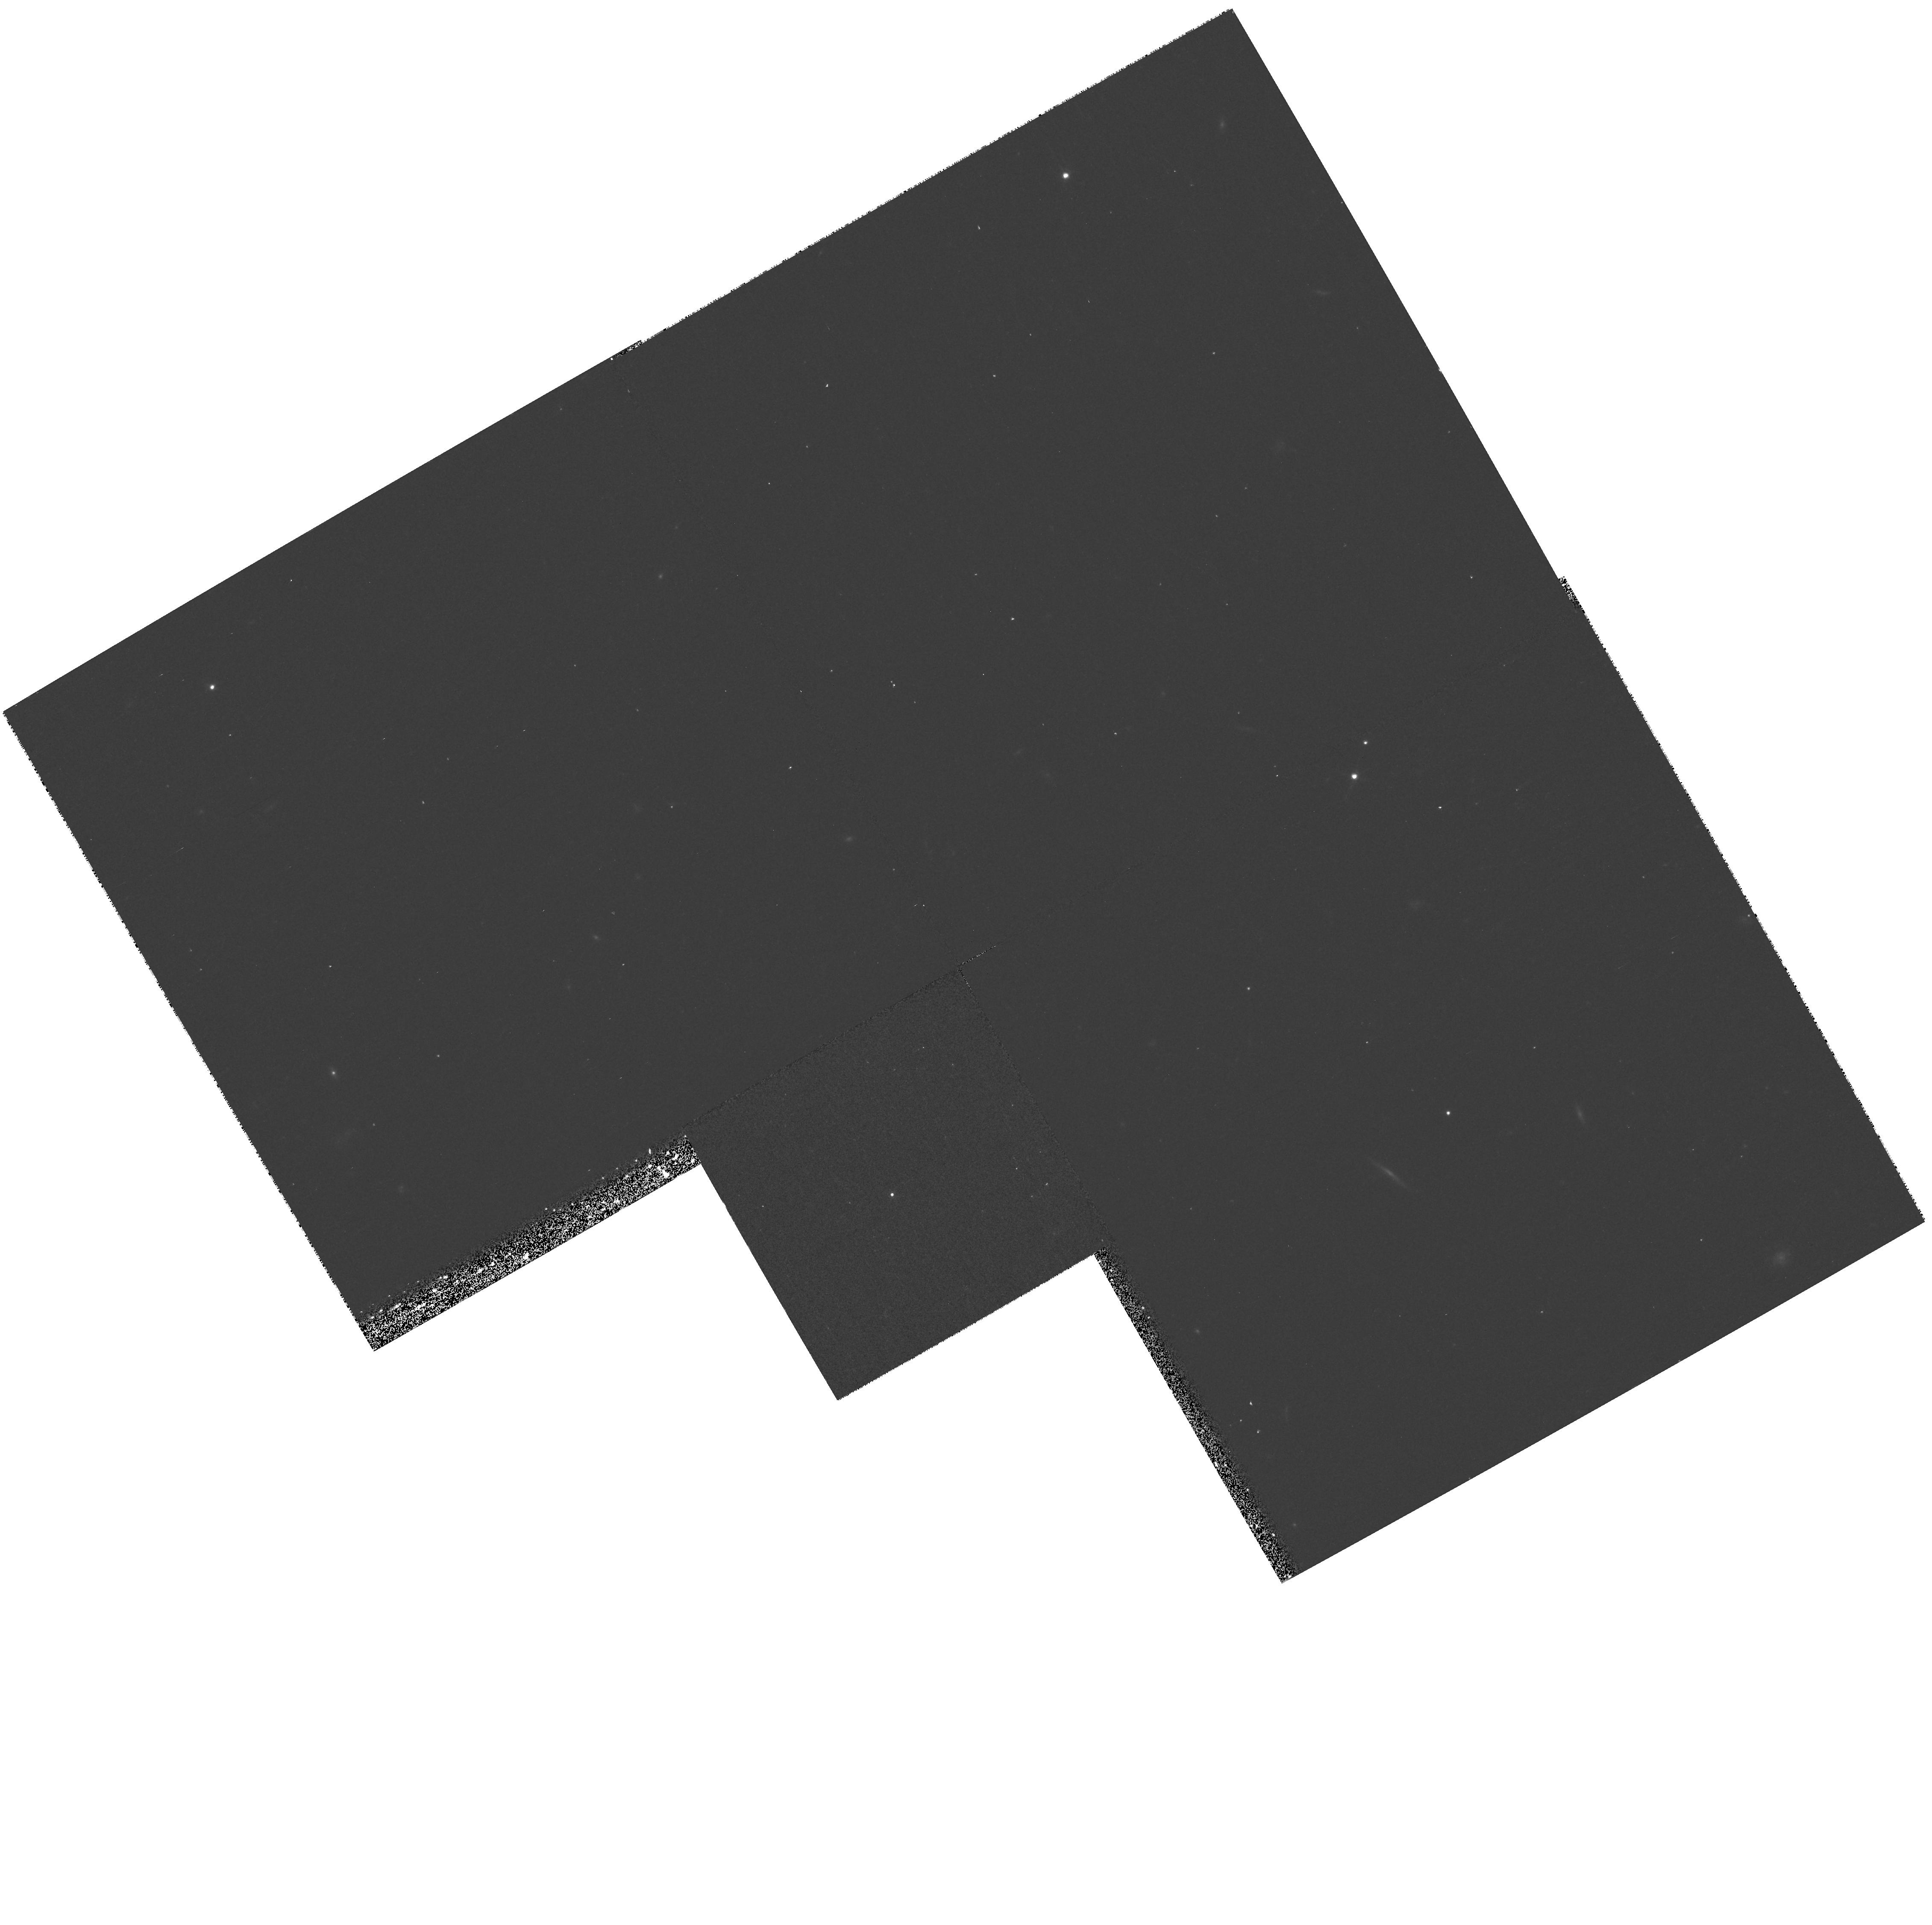
Target: 2MASSW1328+2114
Instrument: WFPC2/PC
Filter: F814W
Exposure: 11 min
Observation ID: hst_8146_14_wfpc2_pc_f814w_u5dx14

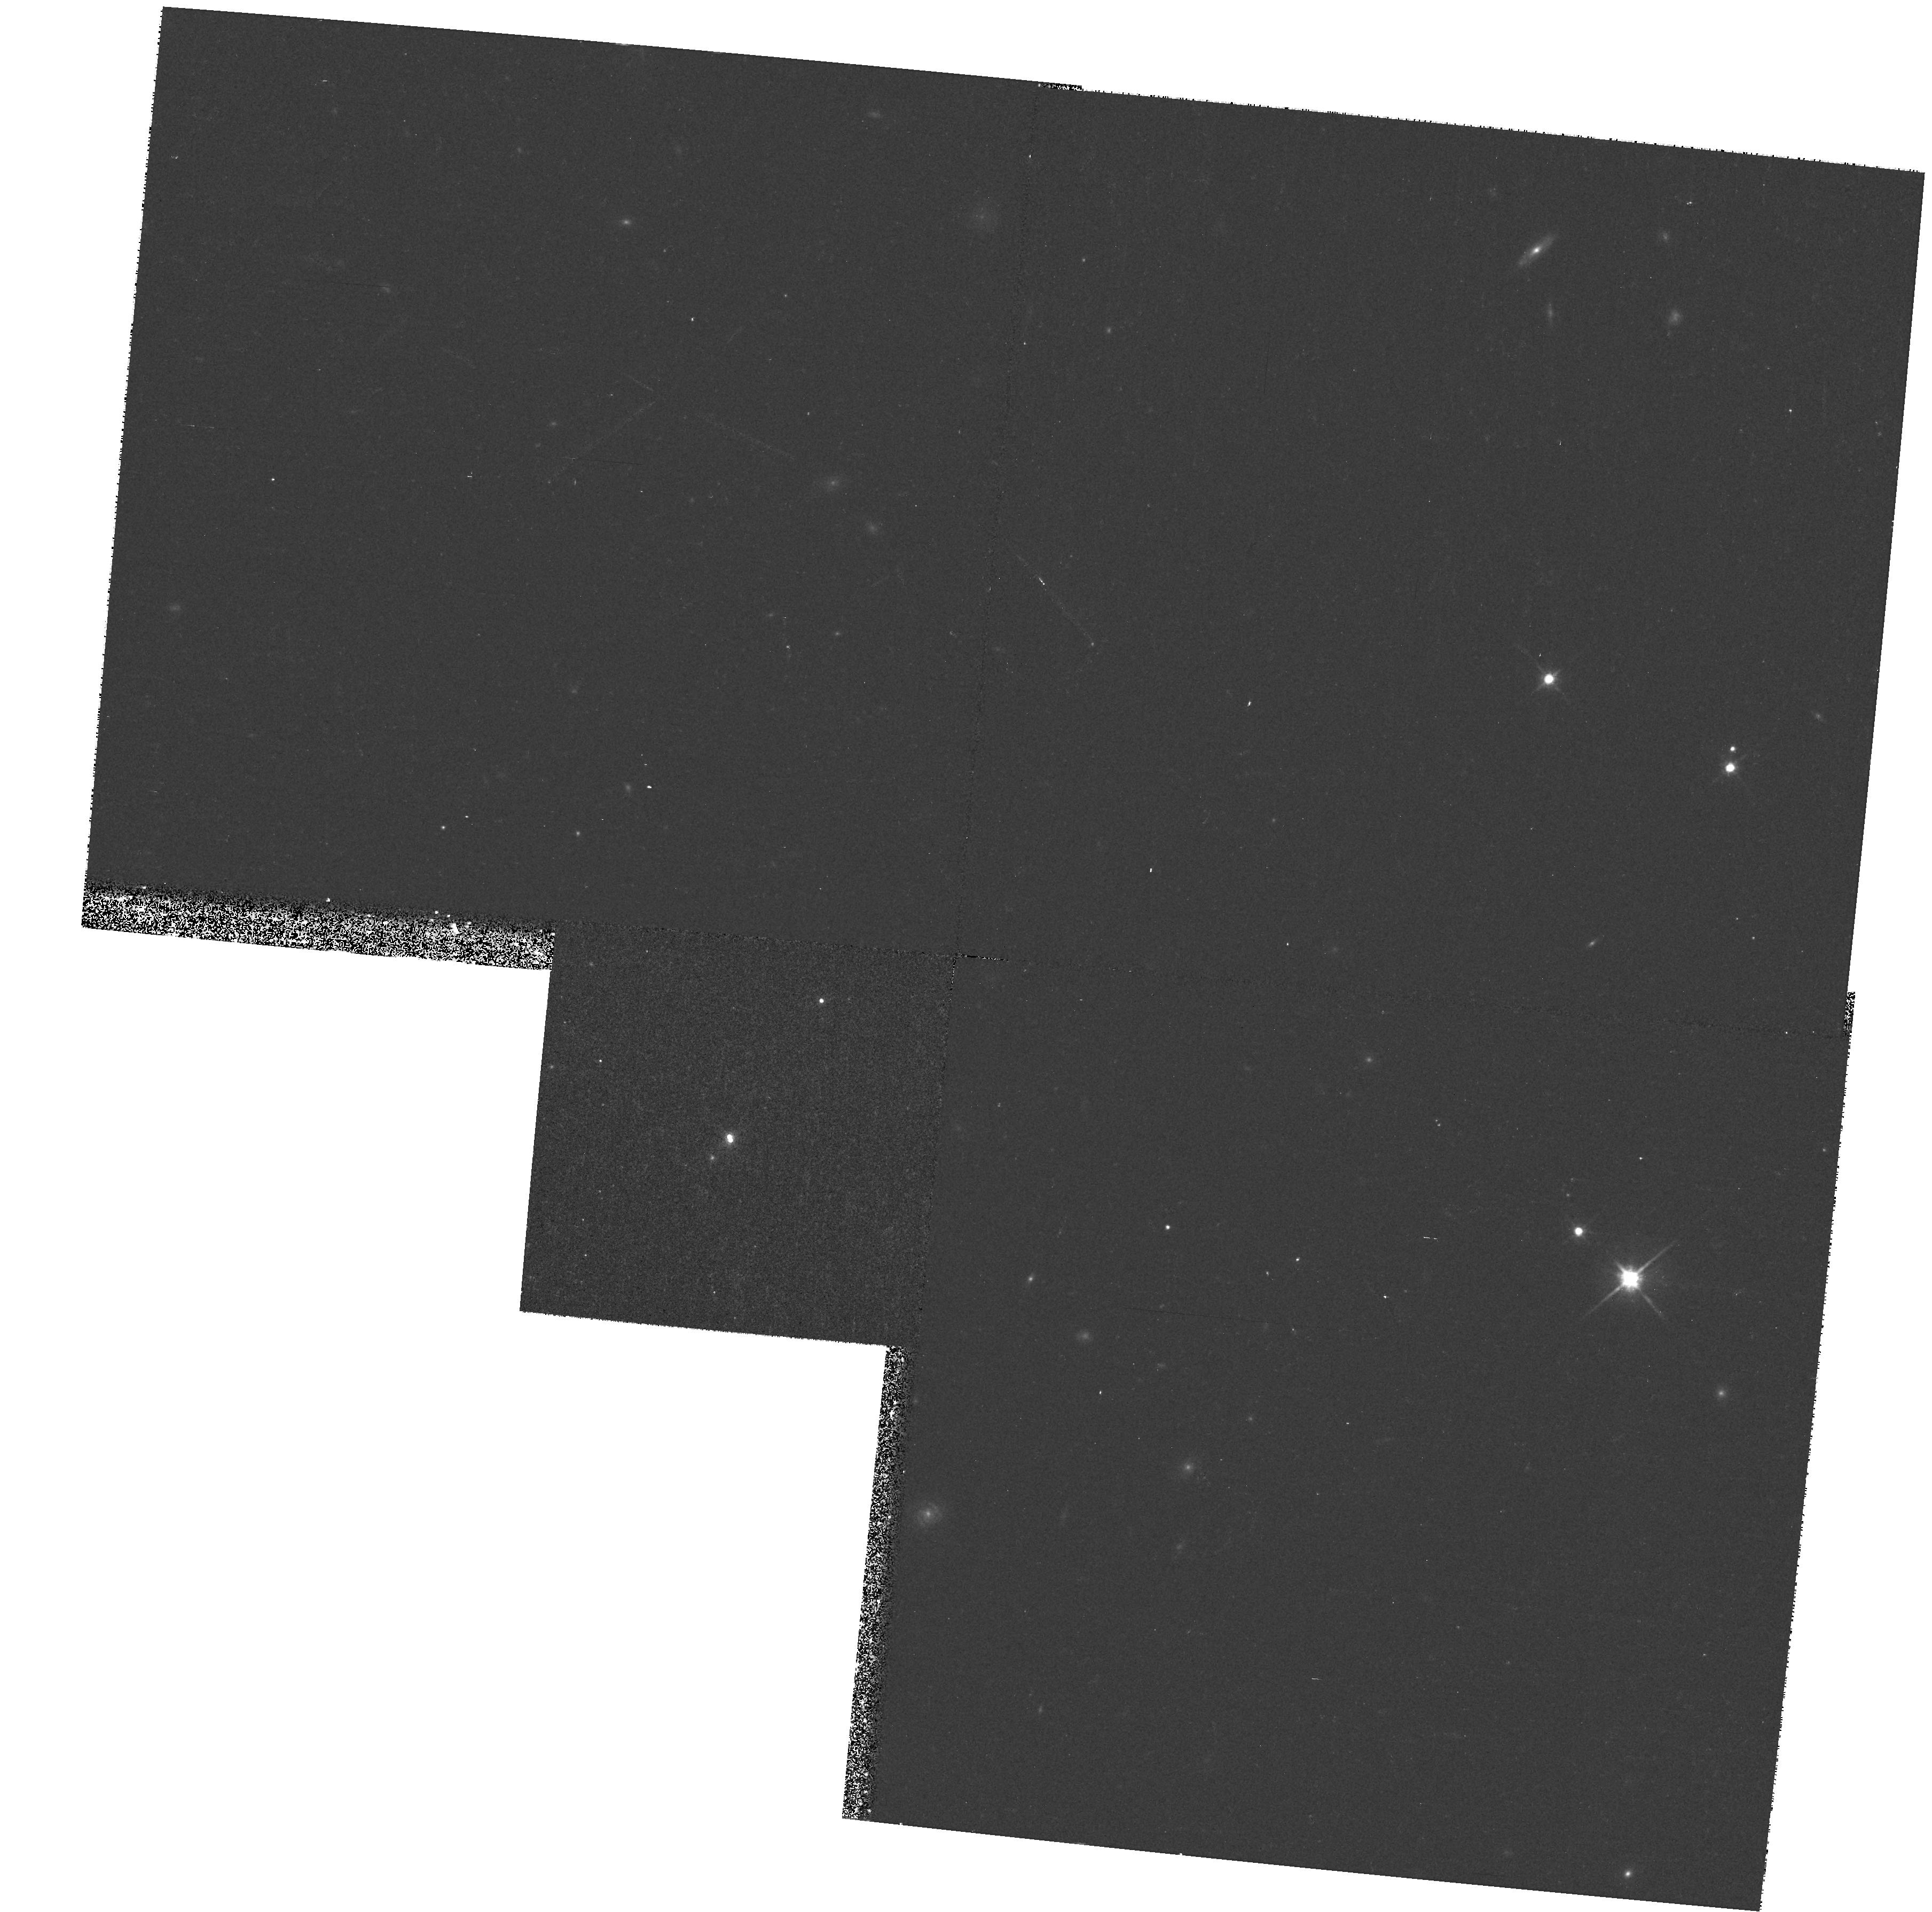
Target: 2MASSW1146+2230
Instrument: WFPC2/PC
Filter: F814W
Exposure: 9 min
Observation ID: hst_8146_30_wfpc2_pc_f814w_u5dx30

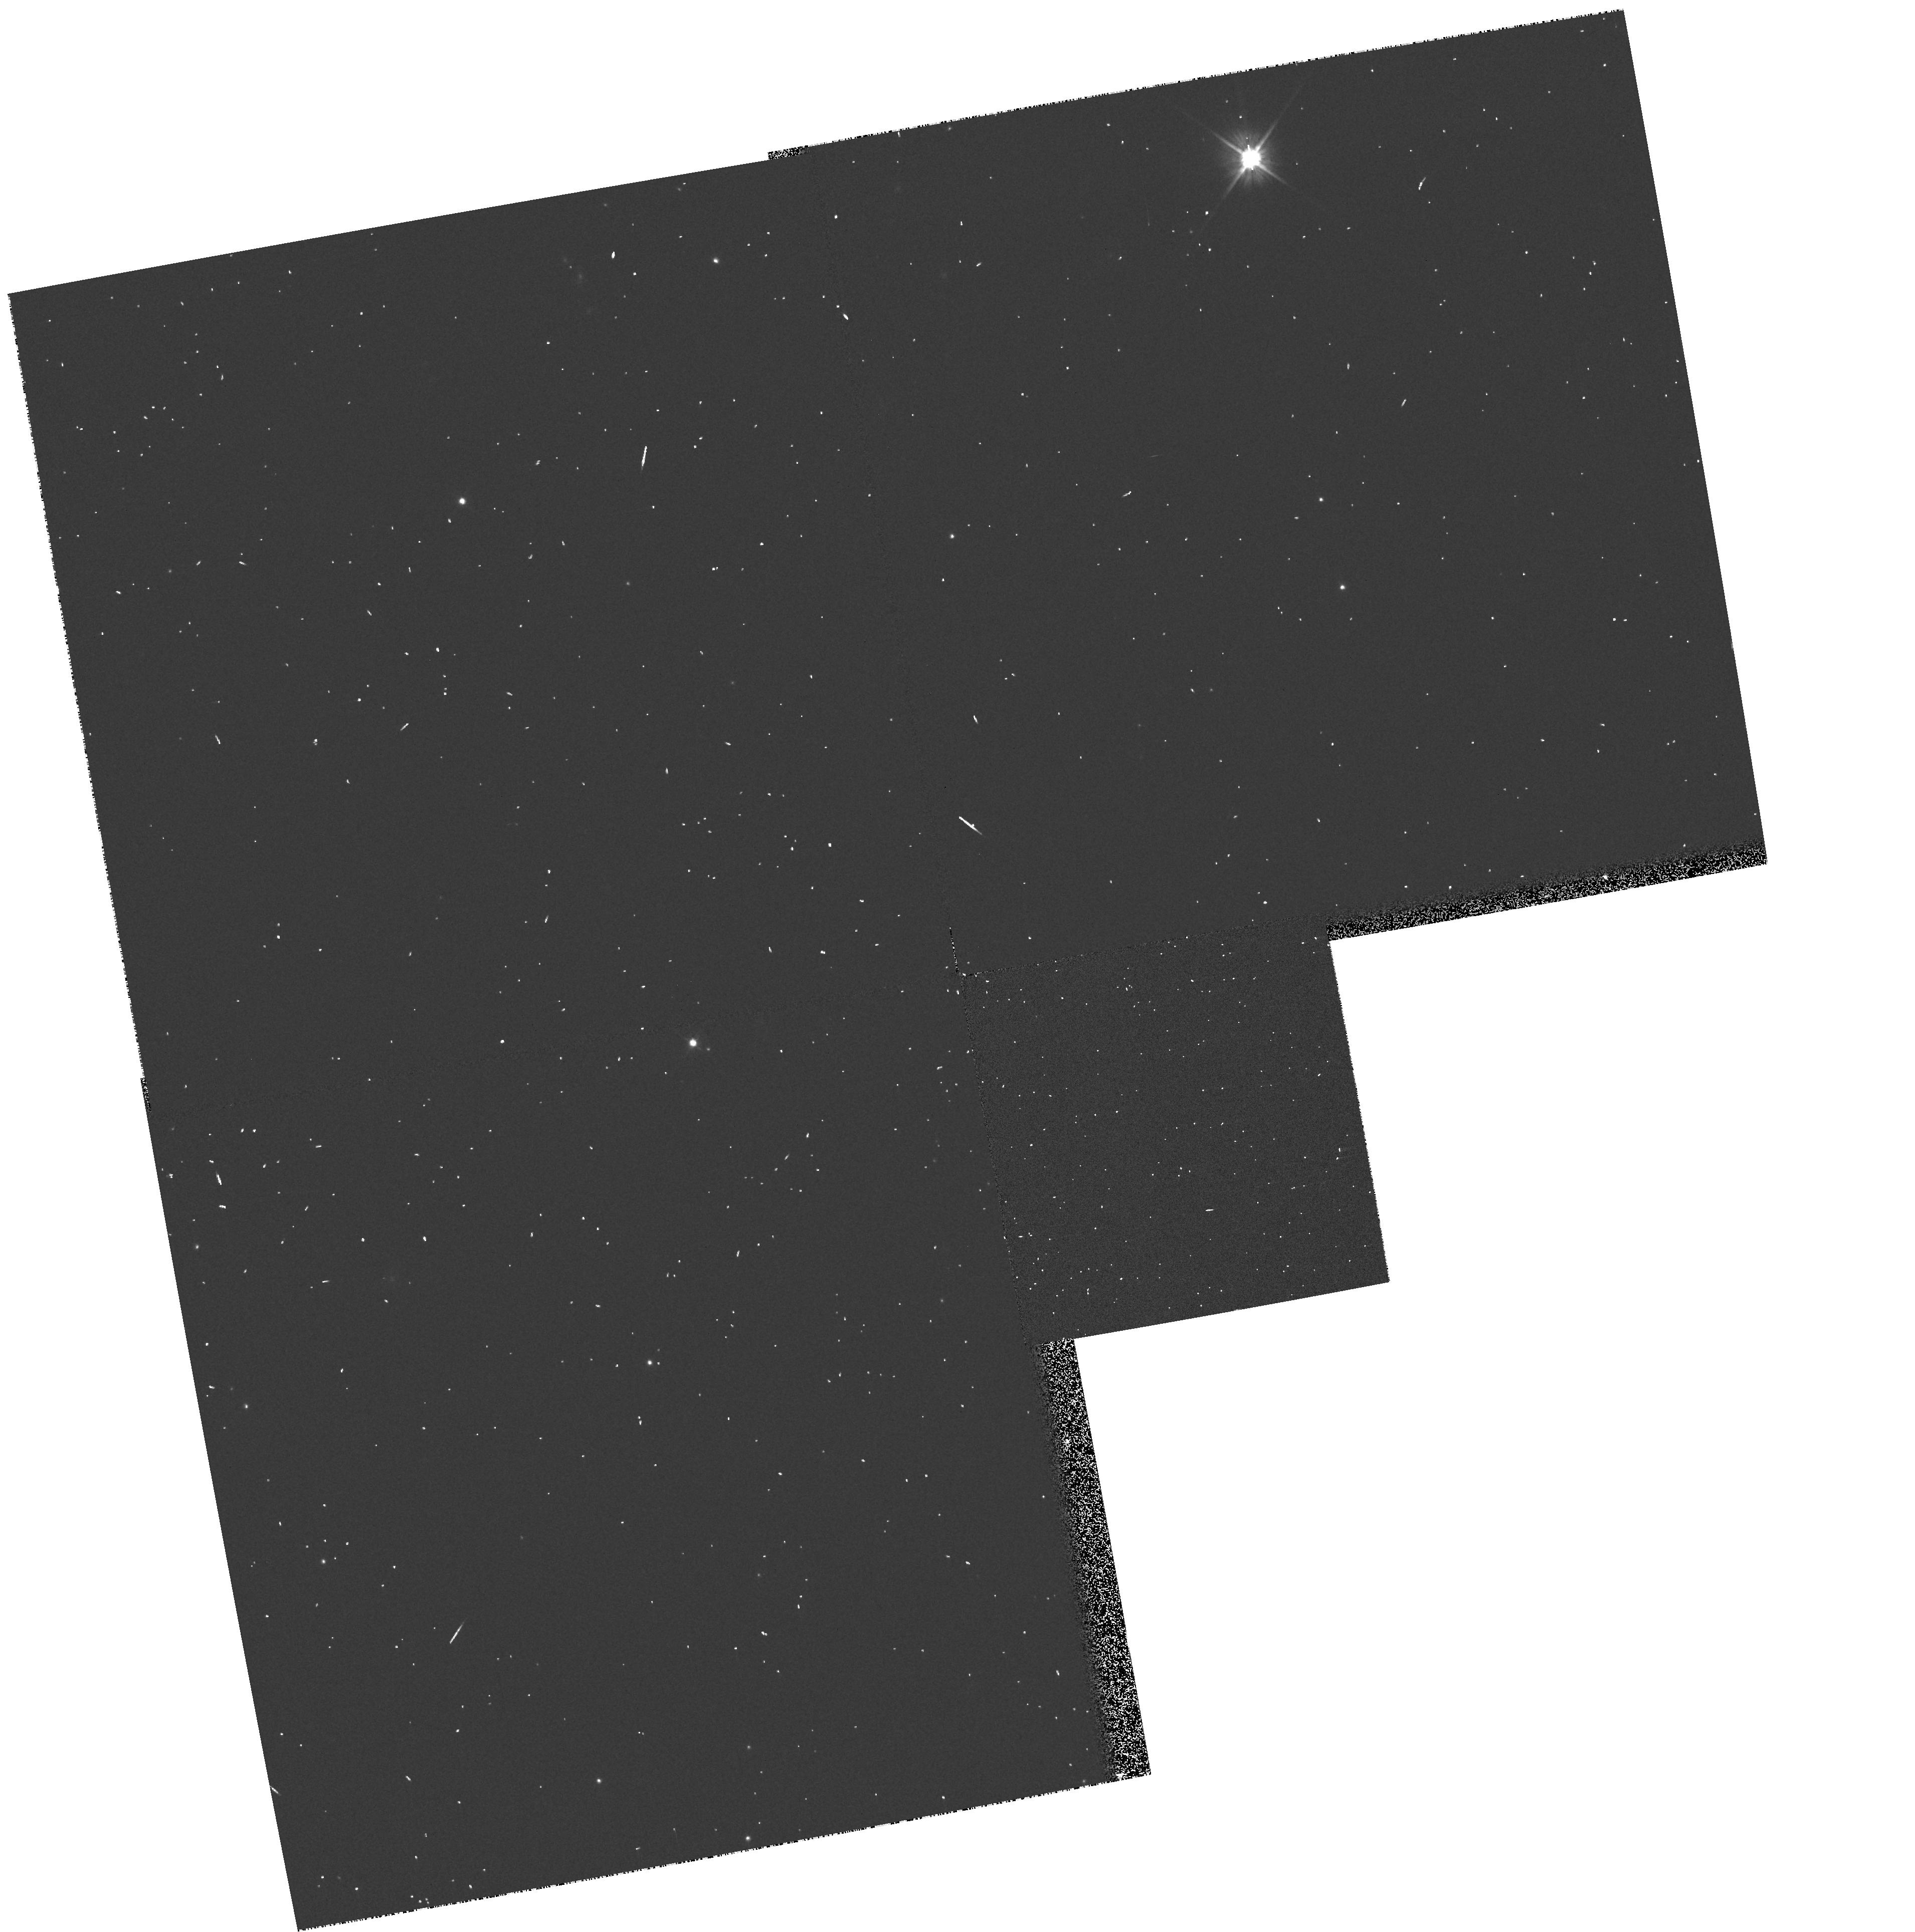
Target: 2MASSW1632+1904
Instrument: WFPC2/PC
Filter: F606W
Exposure: 2 min
Observation ID: hst_8146_02_wfpc2_pc_f606w_u5dx02

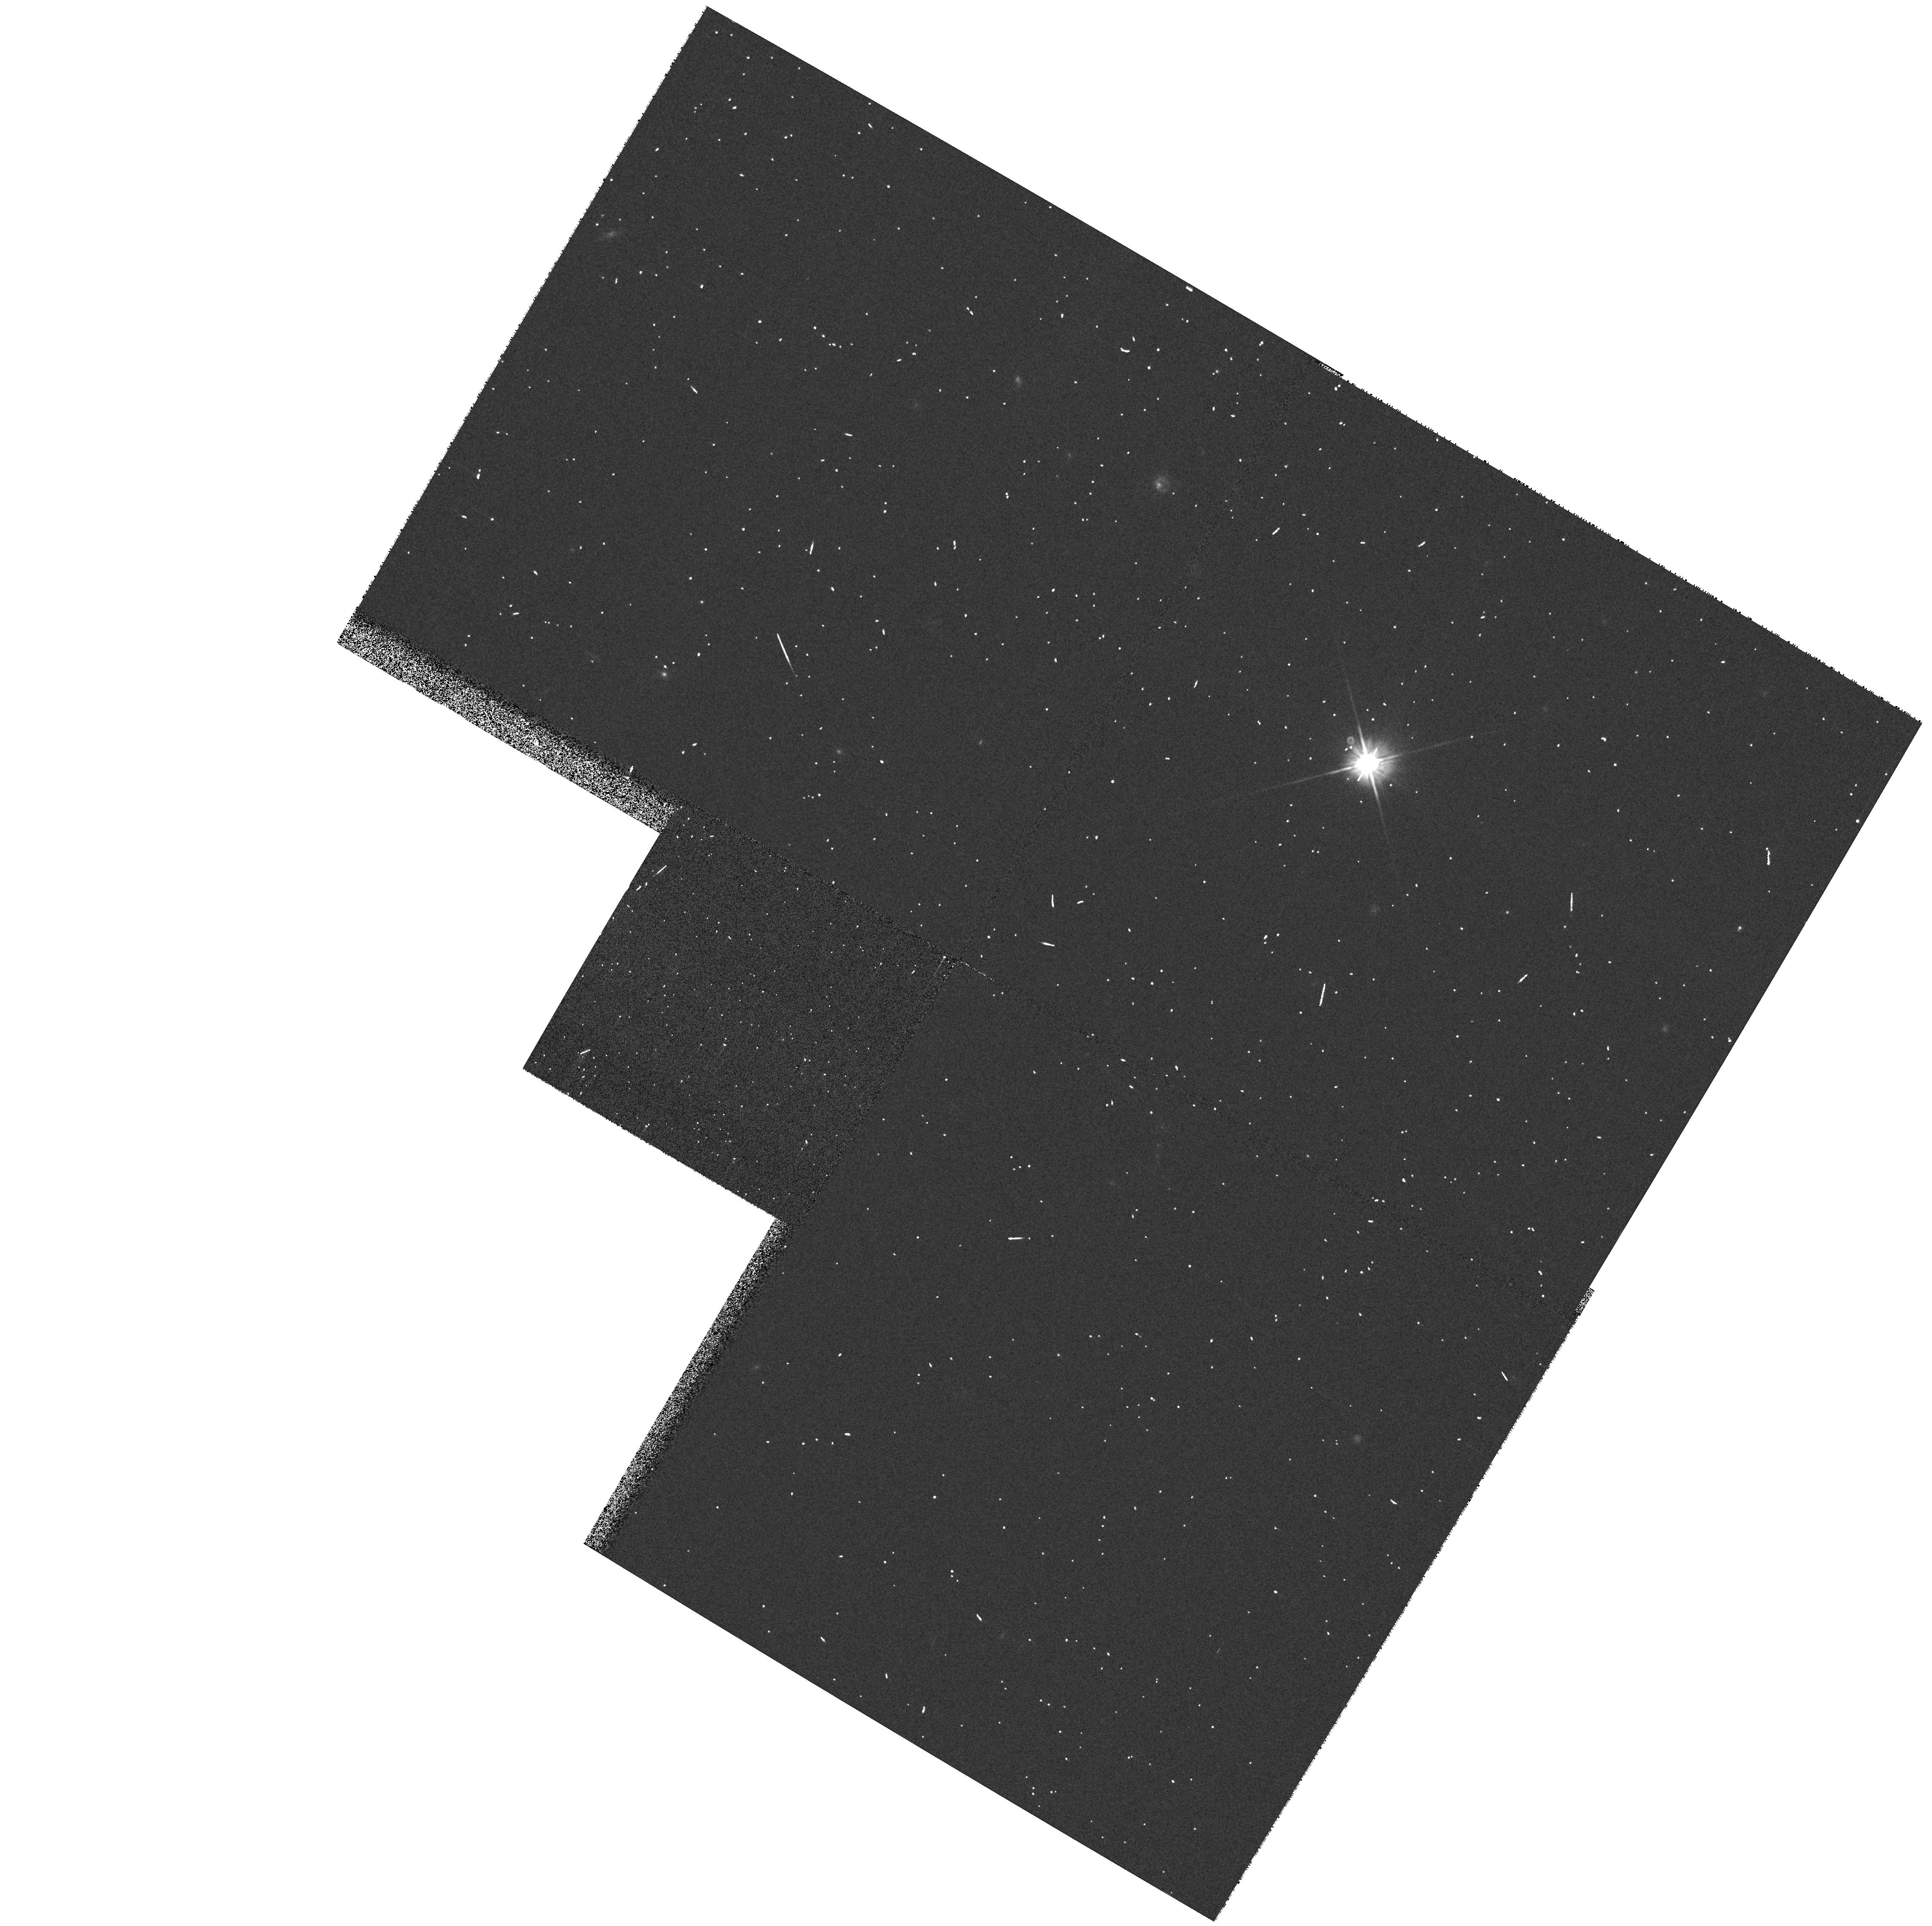
Target: 2MASSW0825+2115
Instrument: WFPC2/PC
Filter: F606W
Exposure: 2 min
Observation ID: hst_8146_04_wfpc2_pc_f606w_u5dx04

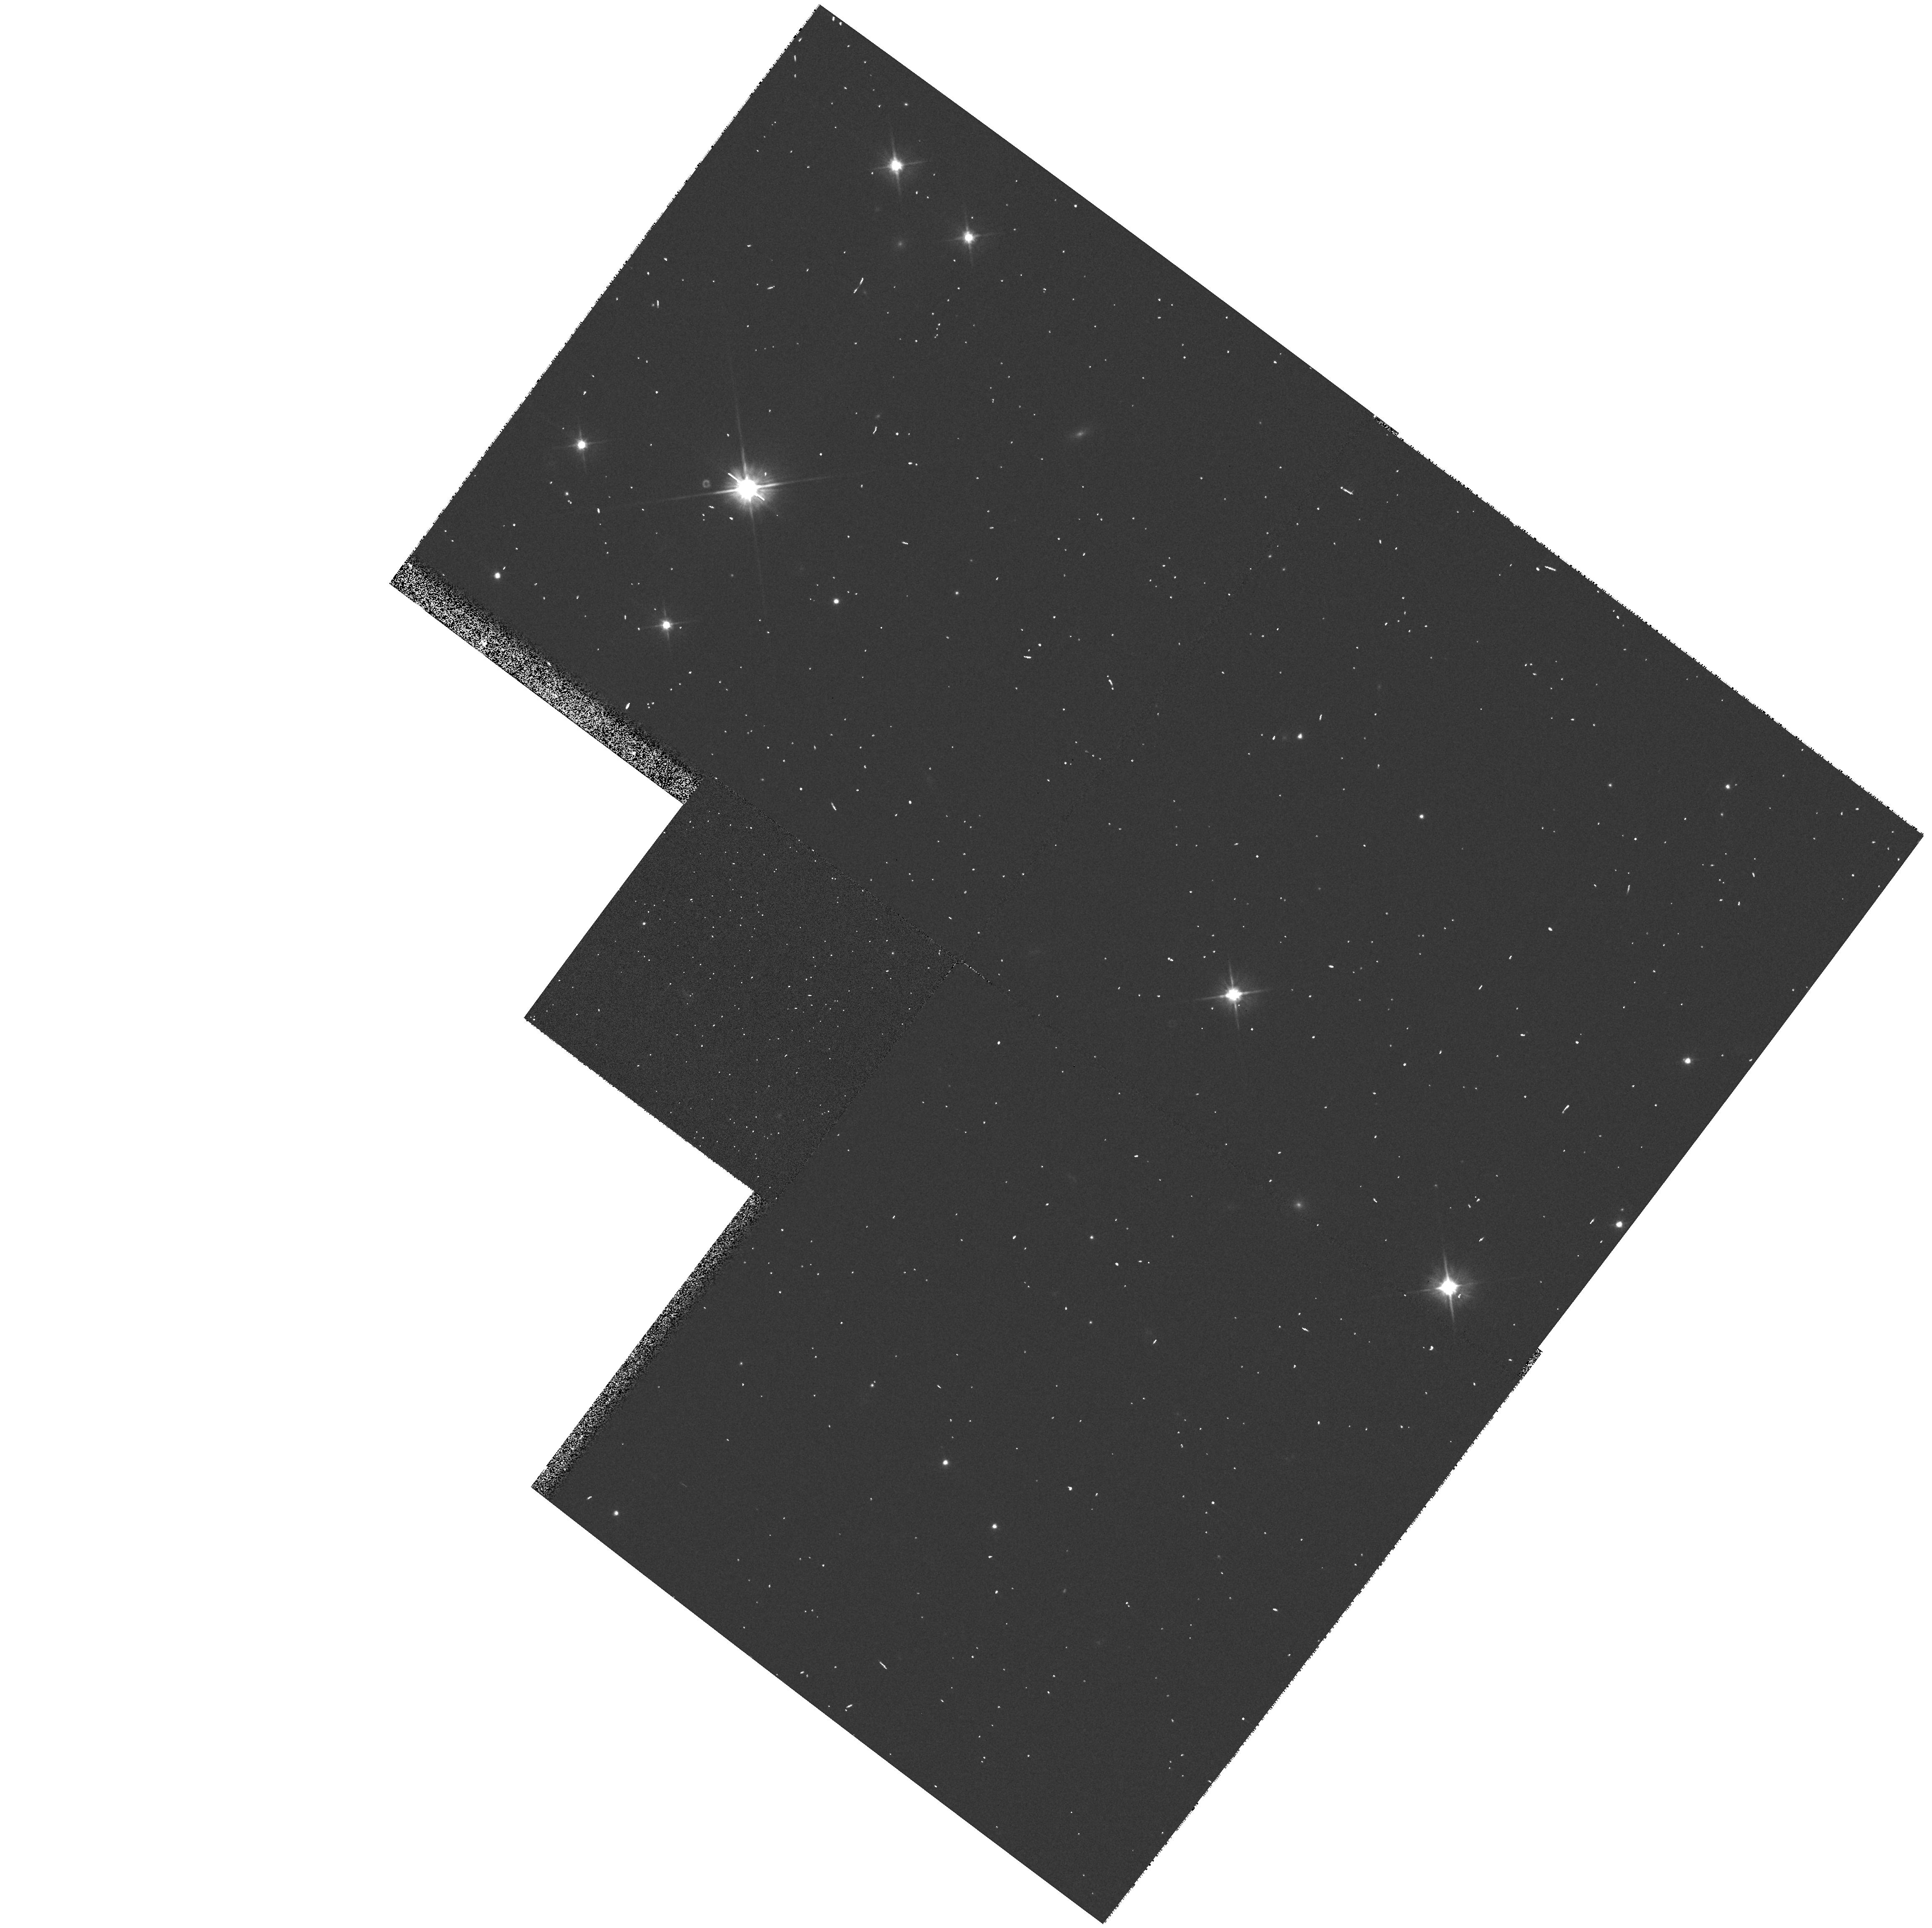
Target: 2MASSW0708+2950
Instrument: WFPC2/PC
Filter: F606W
Exposure: 2 min
Observation ID: hst_8146_08_wfpc2_pc_f606w_u5dx08

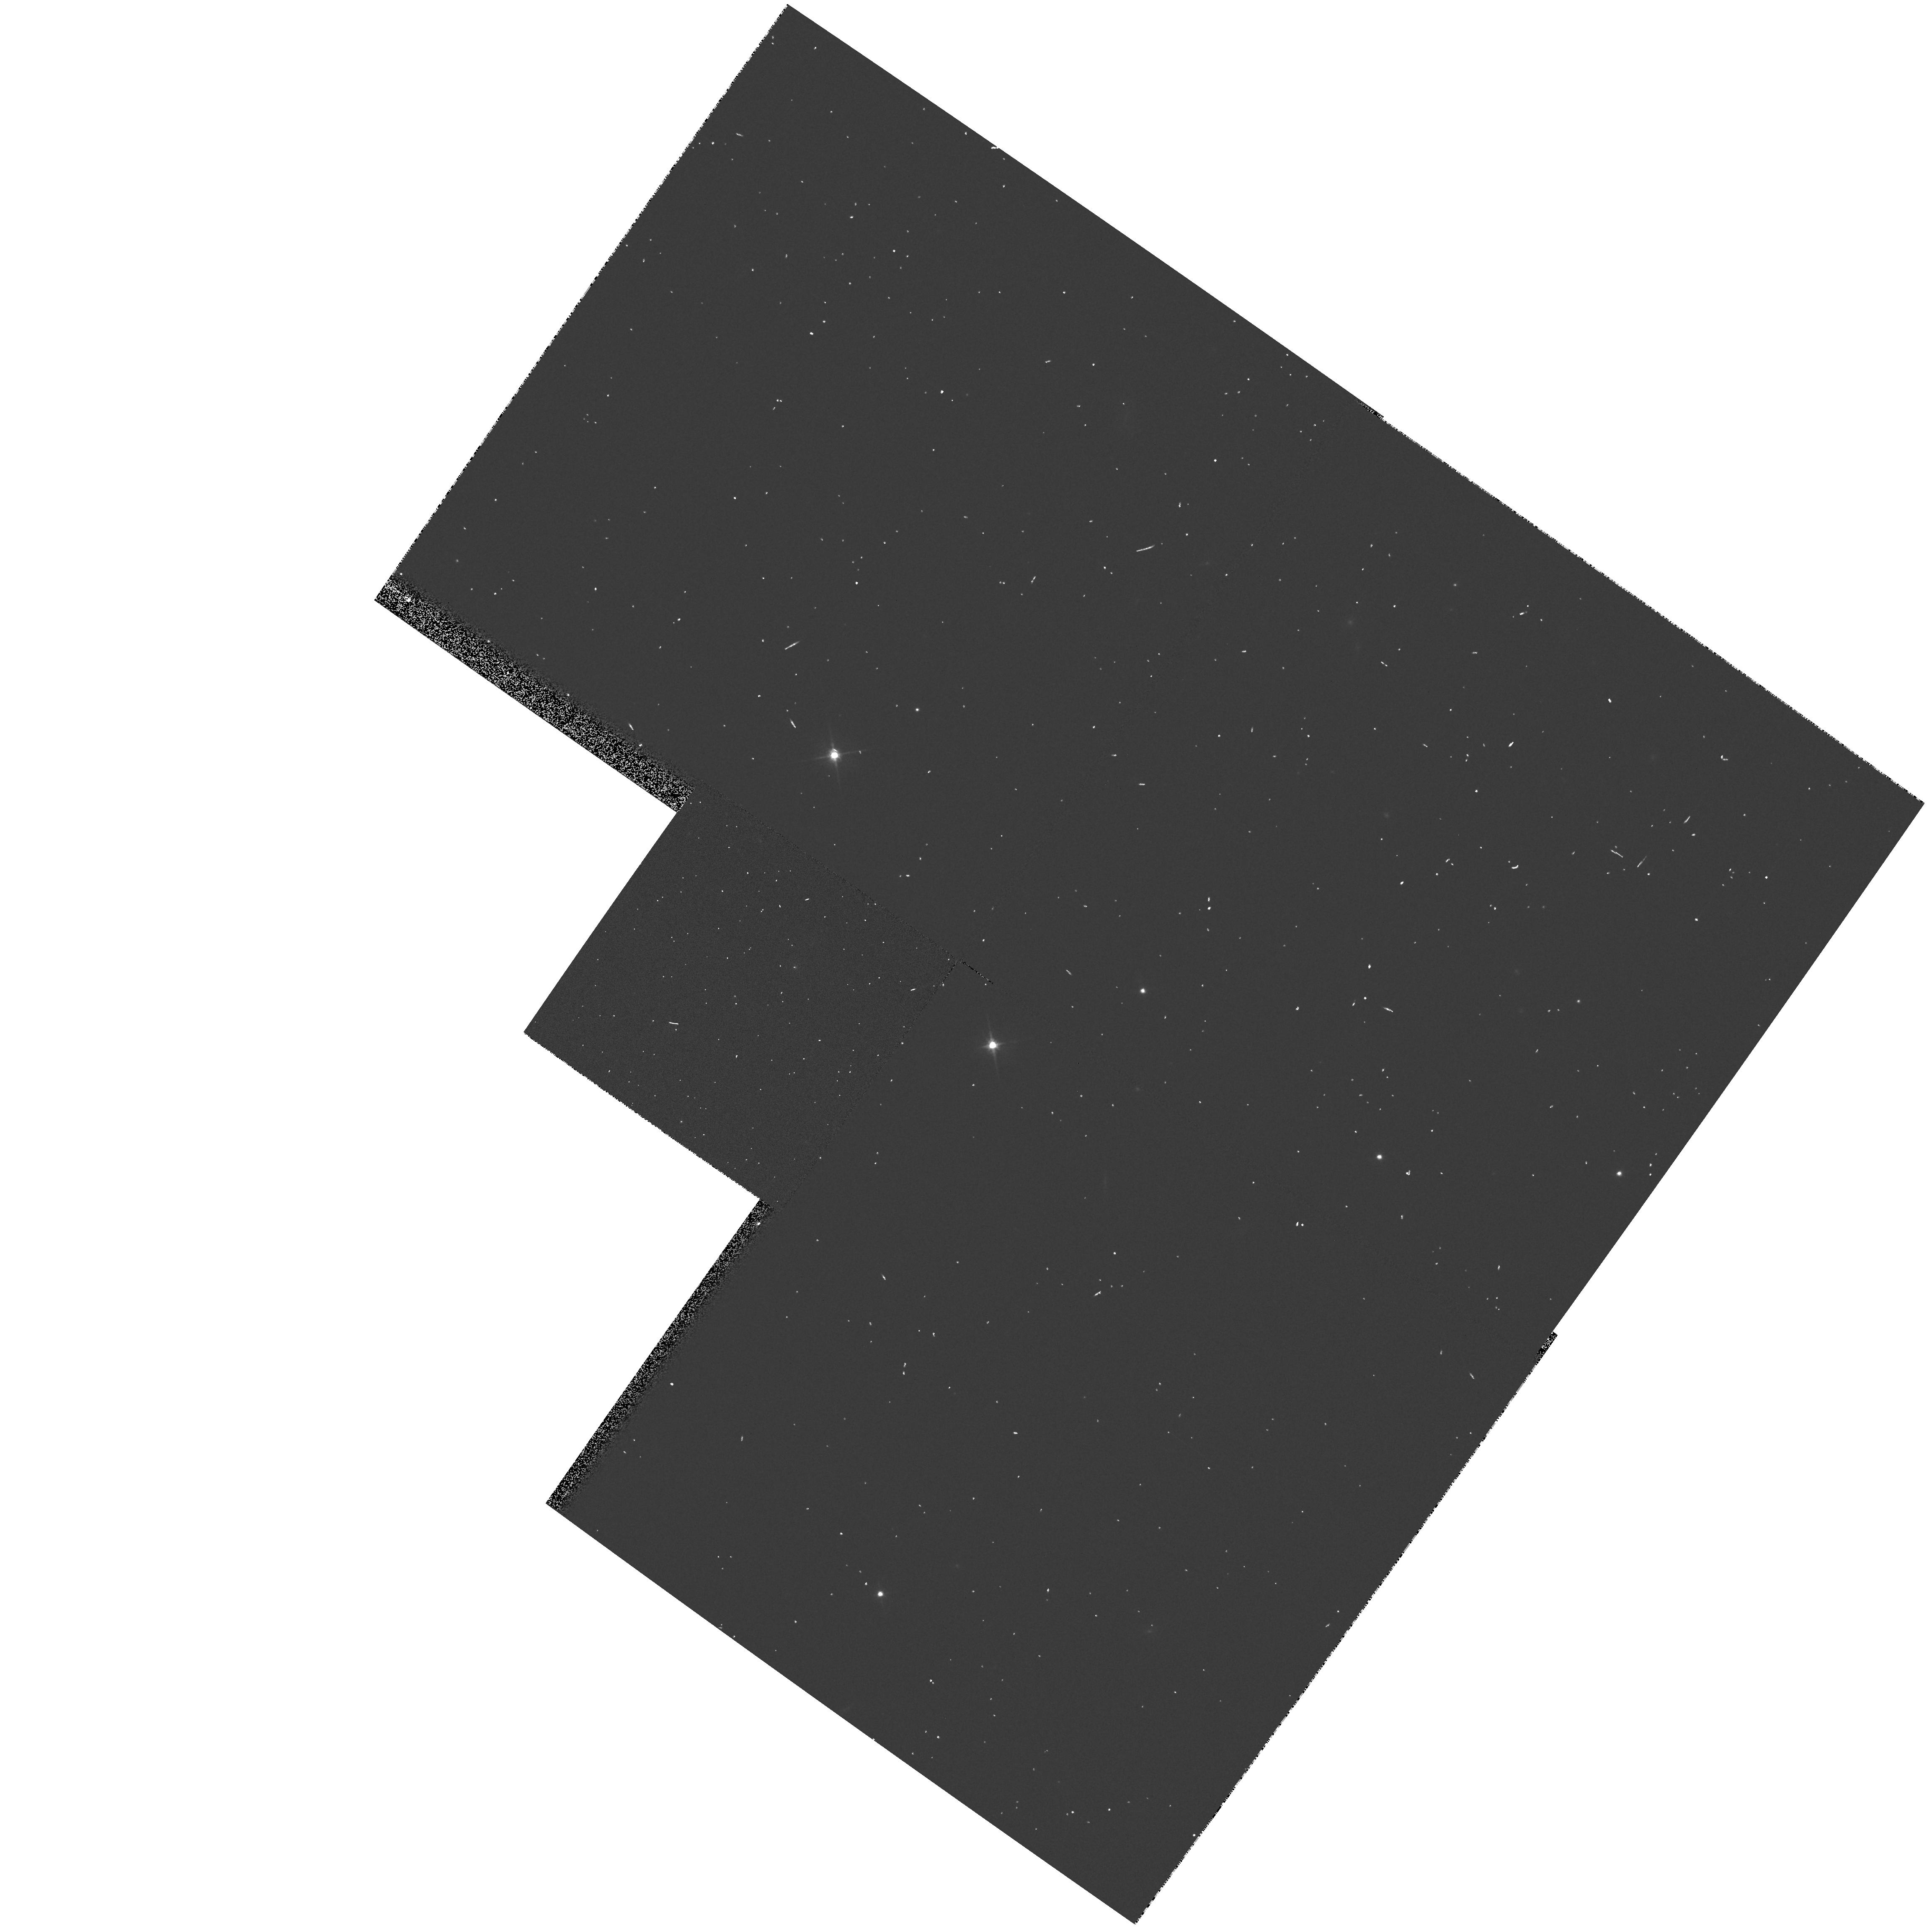
Target: 2MASSW0928-1603
Instrument: WFPC2/PC
Filter: F606W
Exposure: 2 min
Observation ID: hst_8146_28_wfpc2_pc_f606w_u5dx28

A Search for Binary L-dwarfs (PI: Reid, I. Neill)

We propose to use the unparalleled resolution of the WFPC2 Planetary Camera to search for close binaries amongst the sample of 37 low-temperature L dwarfs, identified primarily in the course of the DENIS and 2MASS near-infrared surveys. Our goals are twofold: first, statistical analysis to estimate the binary fraction amongst these very low mass objects; second, identification of individual binary systems suitable for long- term monitoring to determine astrometric orbits, and hence masses. Comparison with theoretical models indicates that the L-dwarfs in our sample have temperatures of ~ 1500 < T_eff < 2300K and luminosities of 12 < M_bol < 15, implying in most cases distances between 20 and 60 parsecs. Given those distances, and a binary fraction and semi-major axis distribution comparable with that amongst late-type M-dwarfs, our previous HST observations indicate that between 15 and 20\ spatially. These HST observations will be supplemented by near-infrared ground-based radial-velocity measurements and deeper, but lower resolution, imaging.